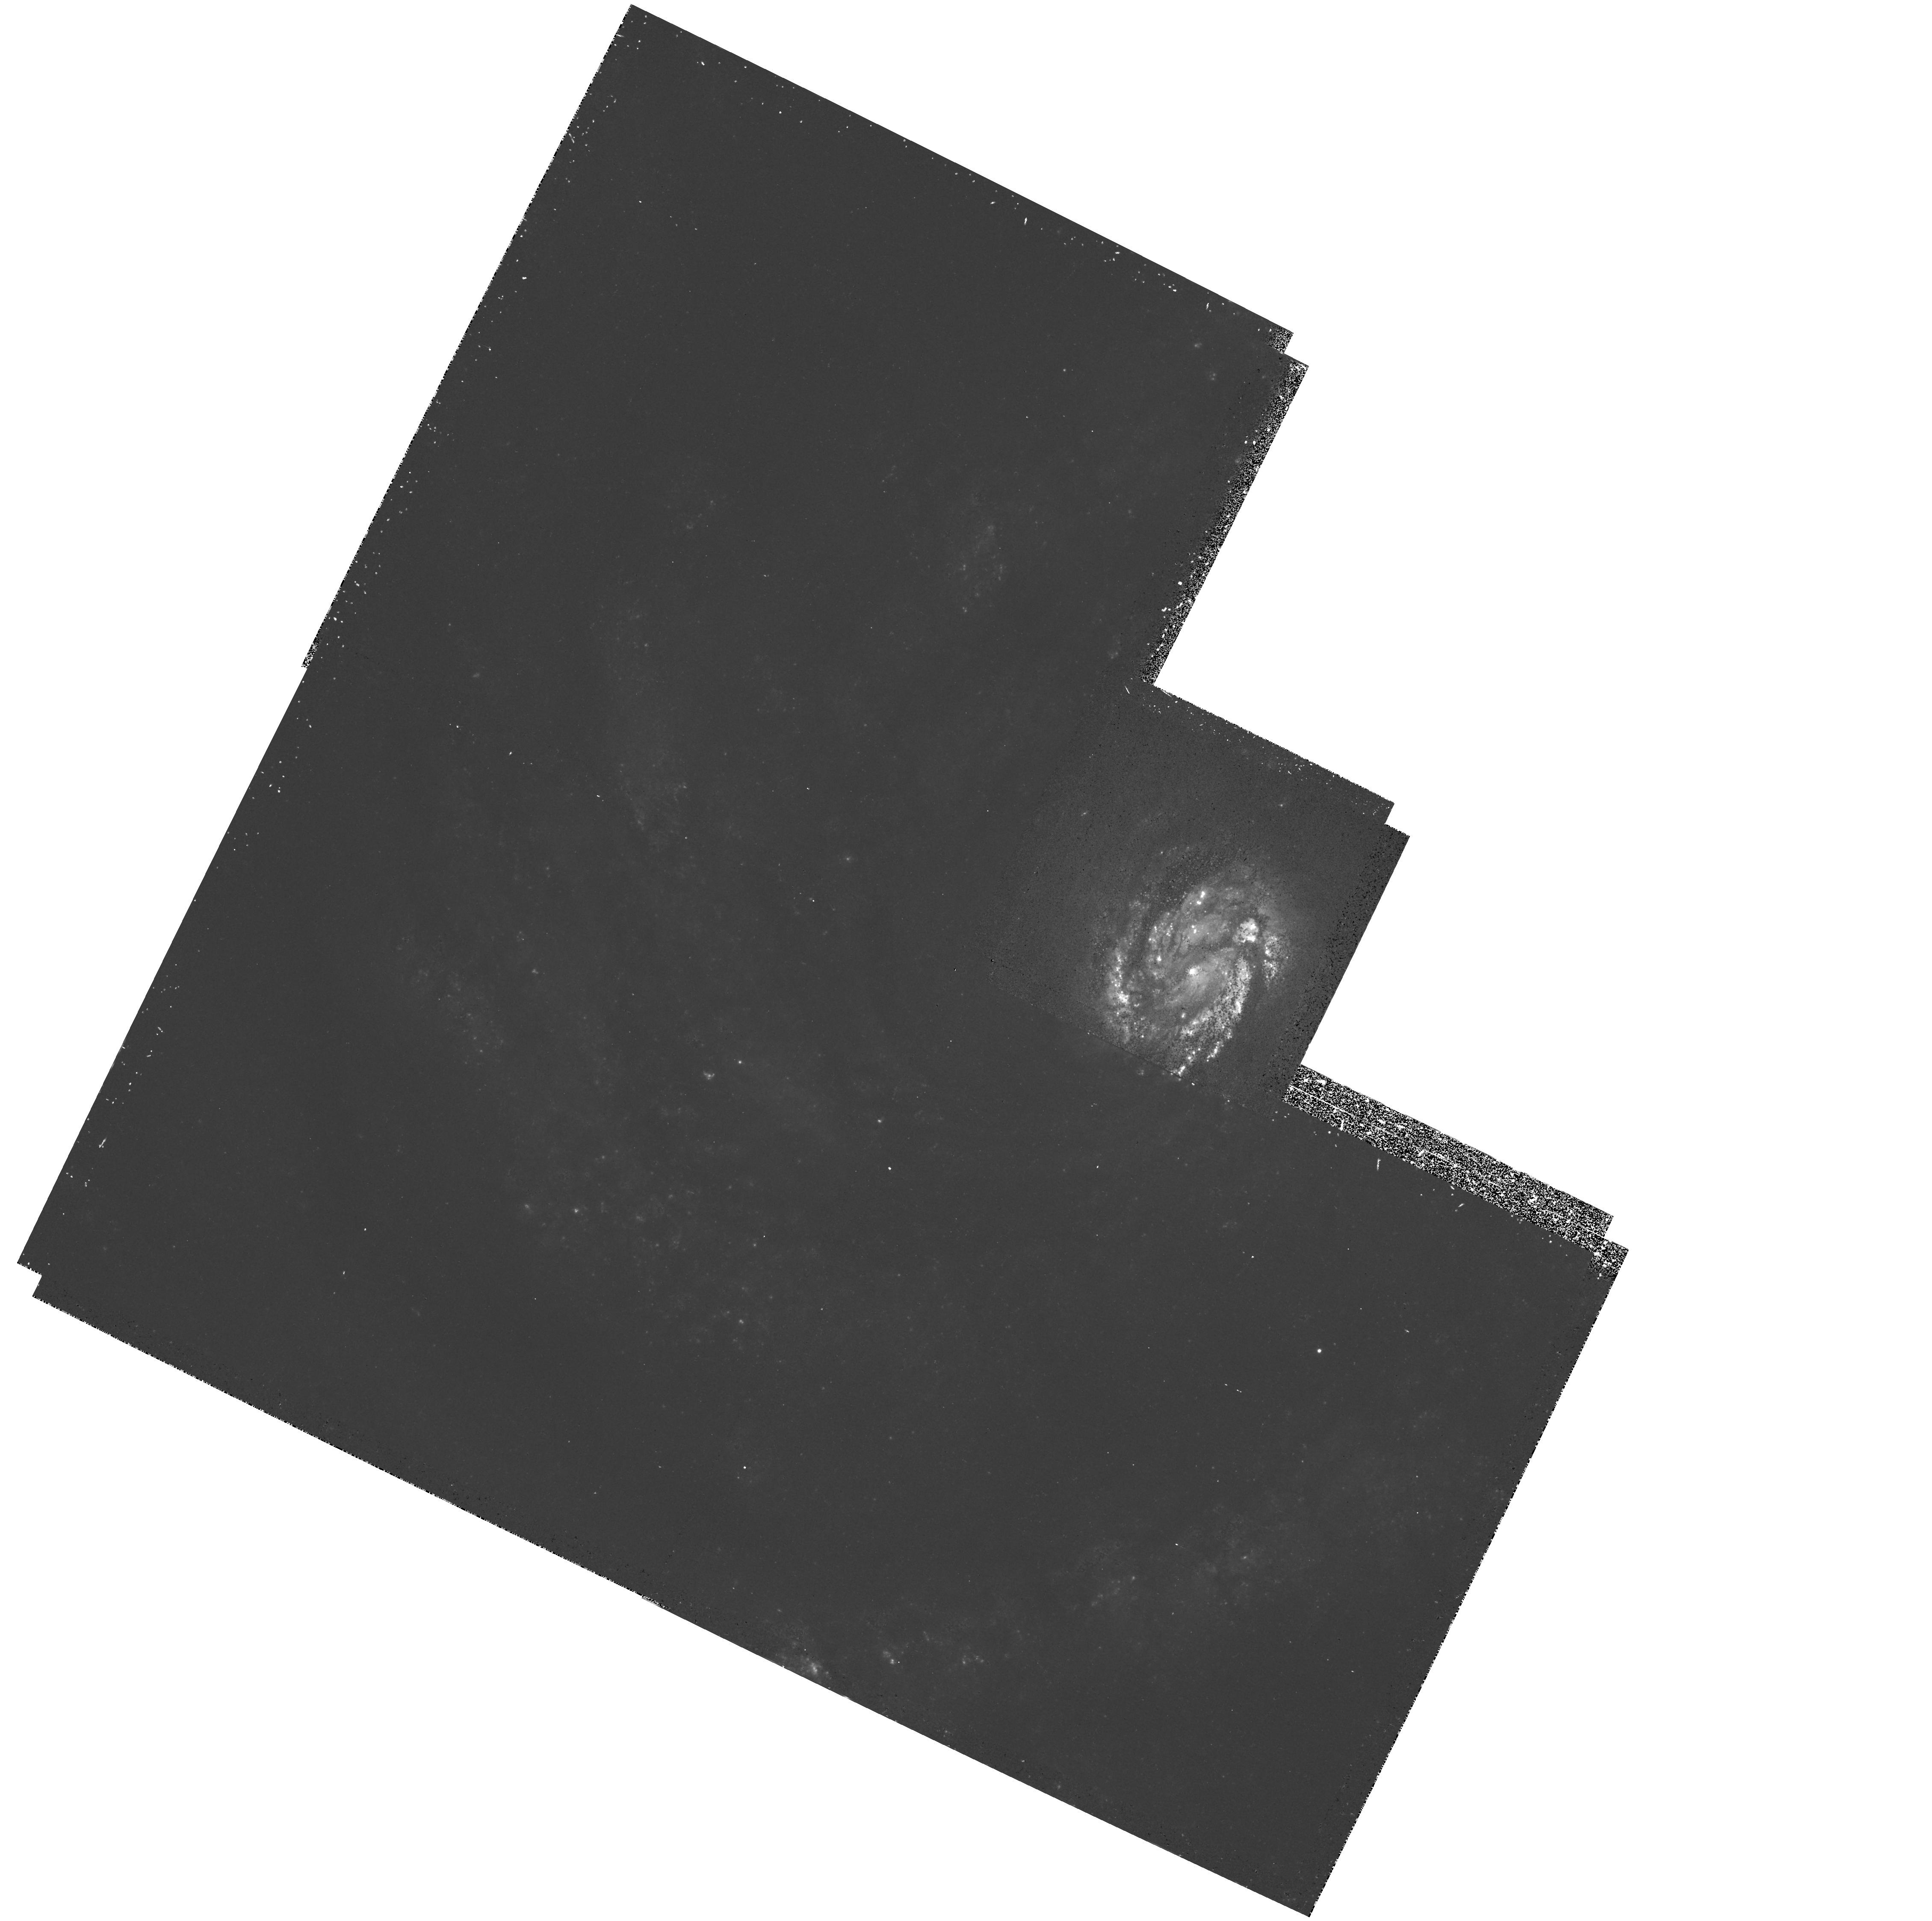
Target: NGC4321
Instrument: WFPC2/PC
Filter: F439W
Exposure: 32 min
Observation ID: hst_5195_01_wfpc2_pc_f439w_u24601

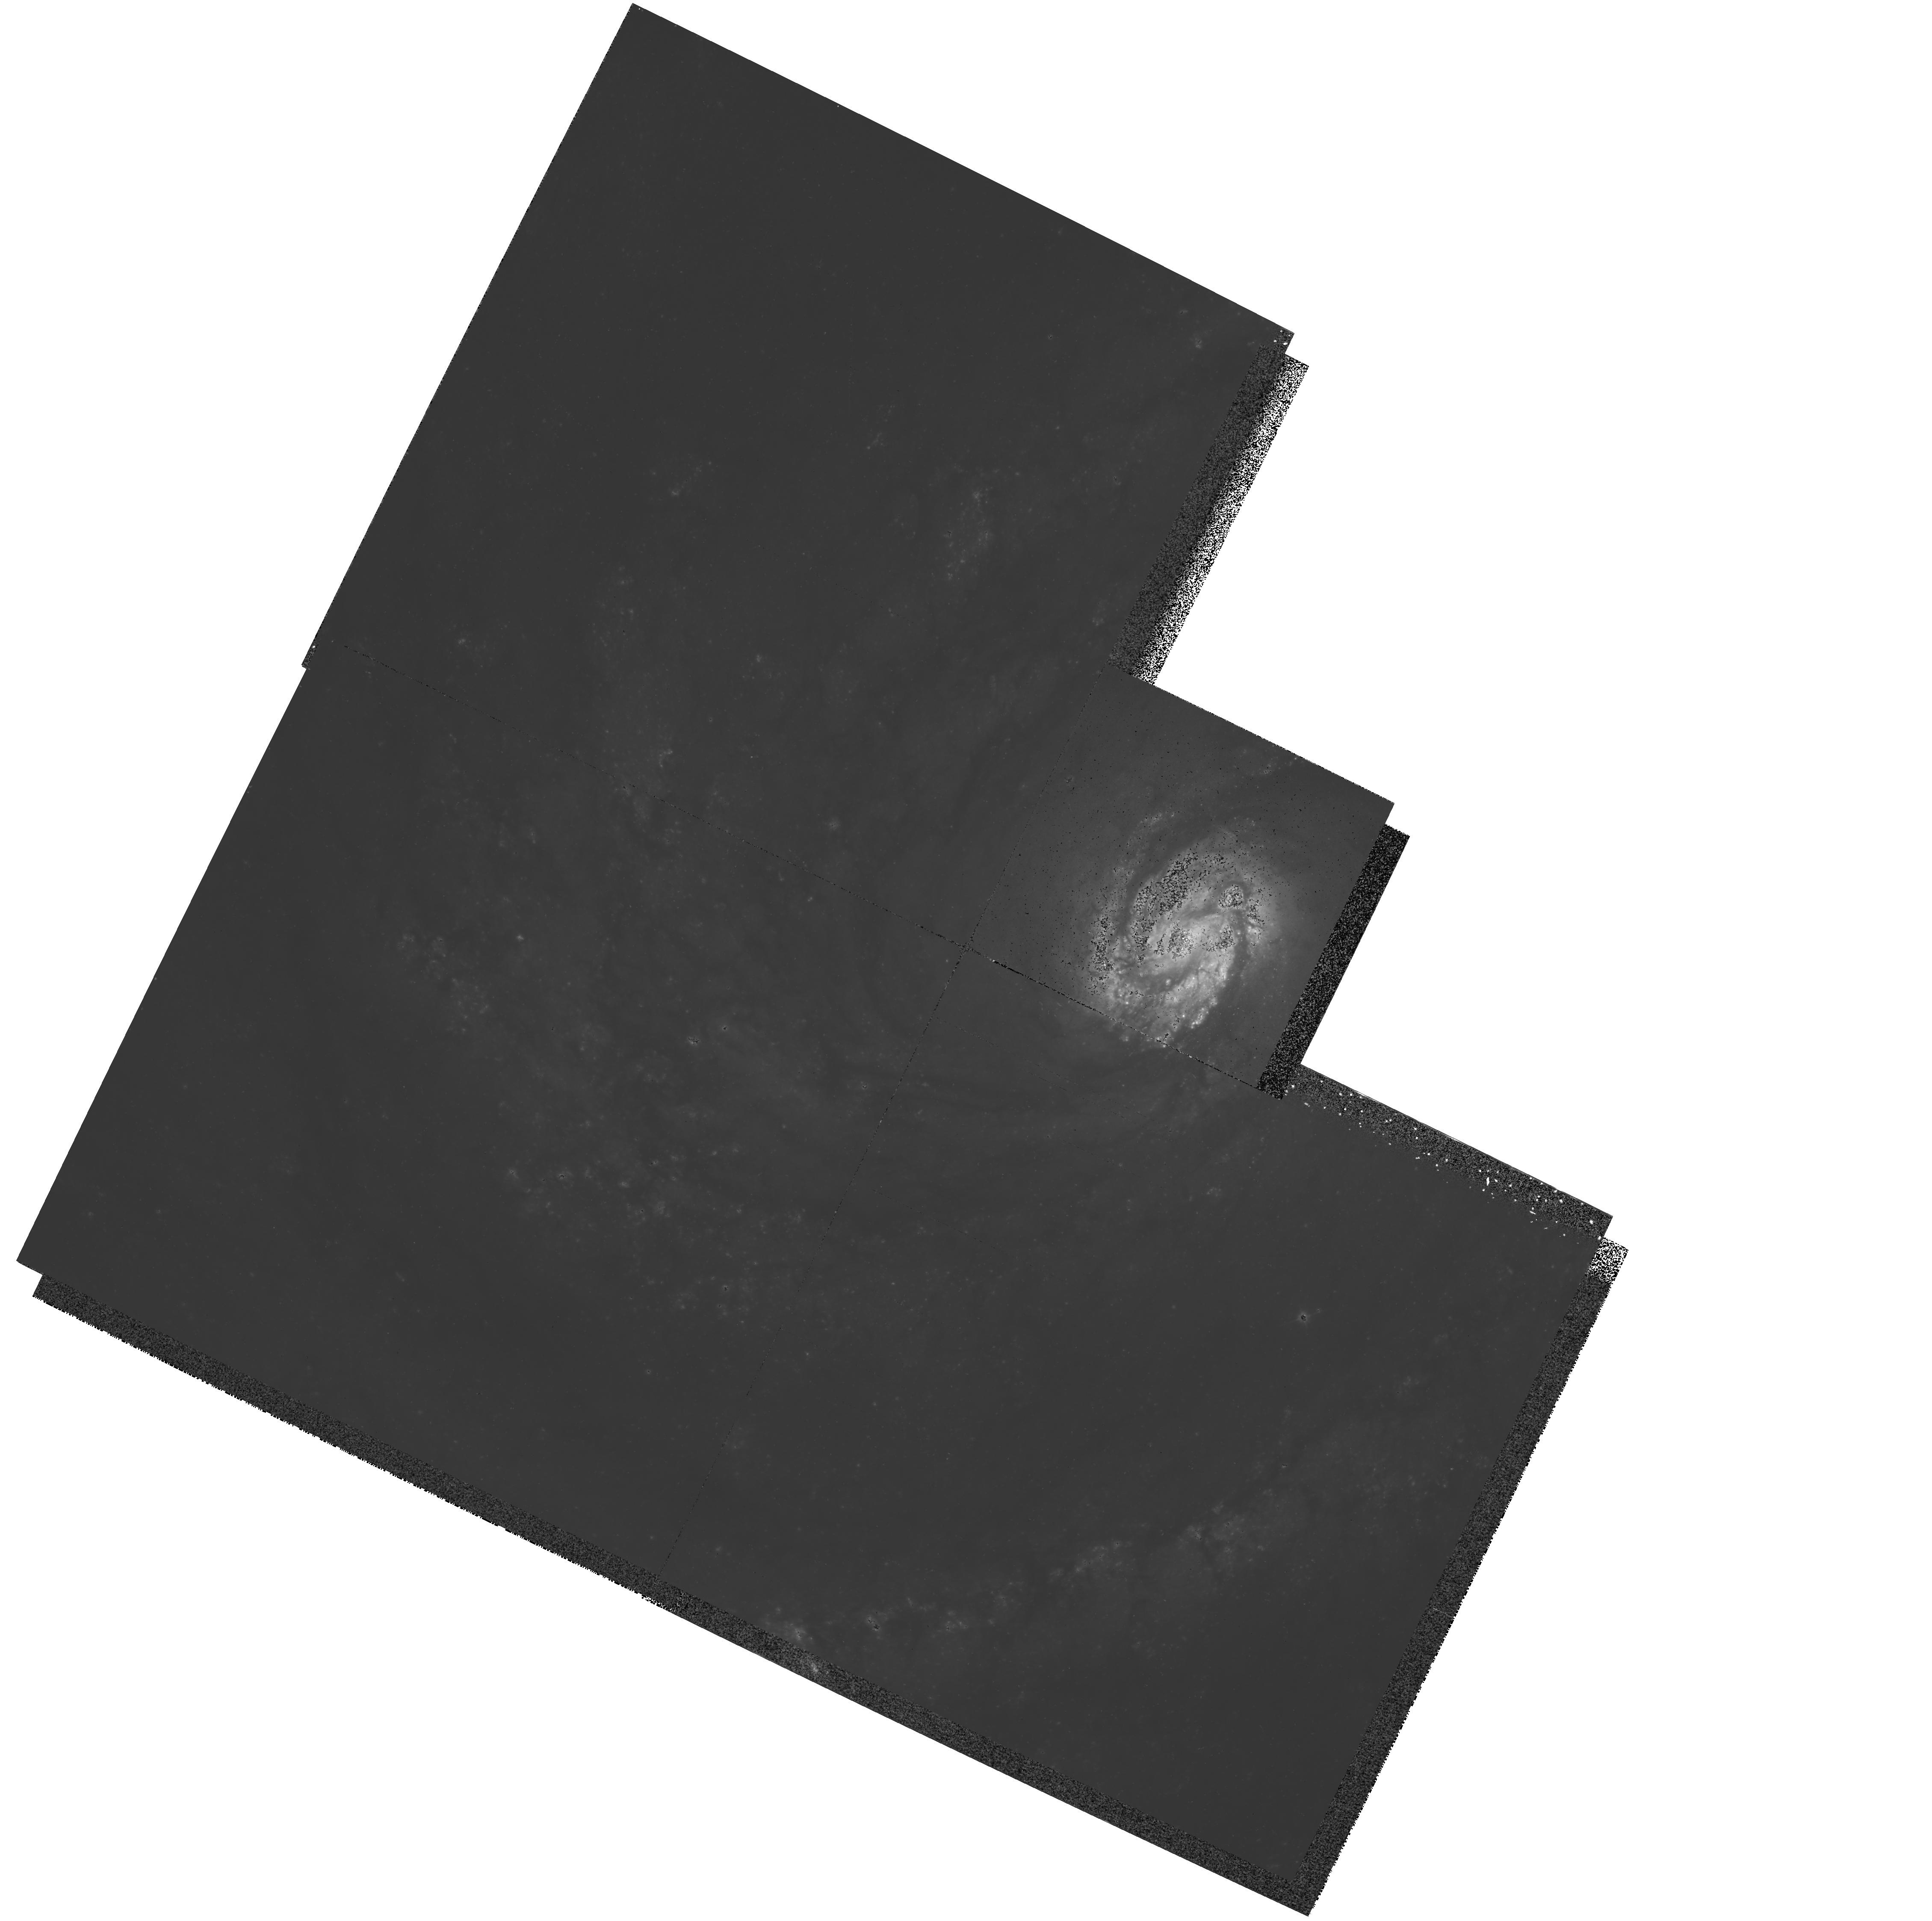
Target: NGC4321
Instrument: WFPC2/PC
Filter: F555W
Exposure: 30 min
Observation ID: hst_5195_01_wfpc2_pc_f555w_u24601

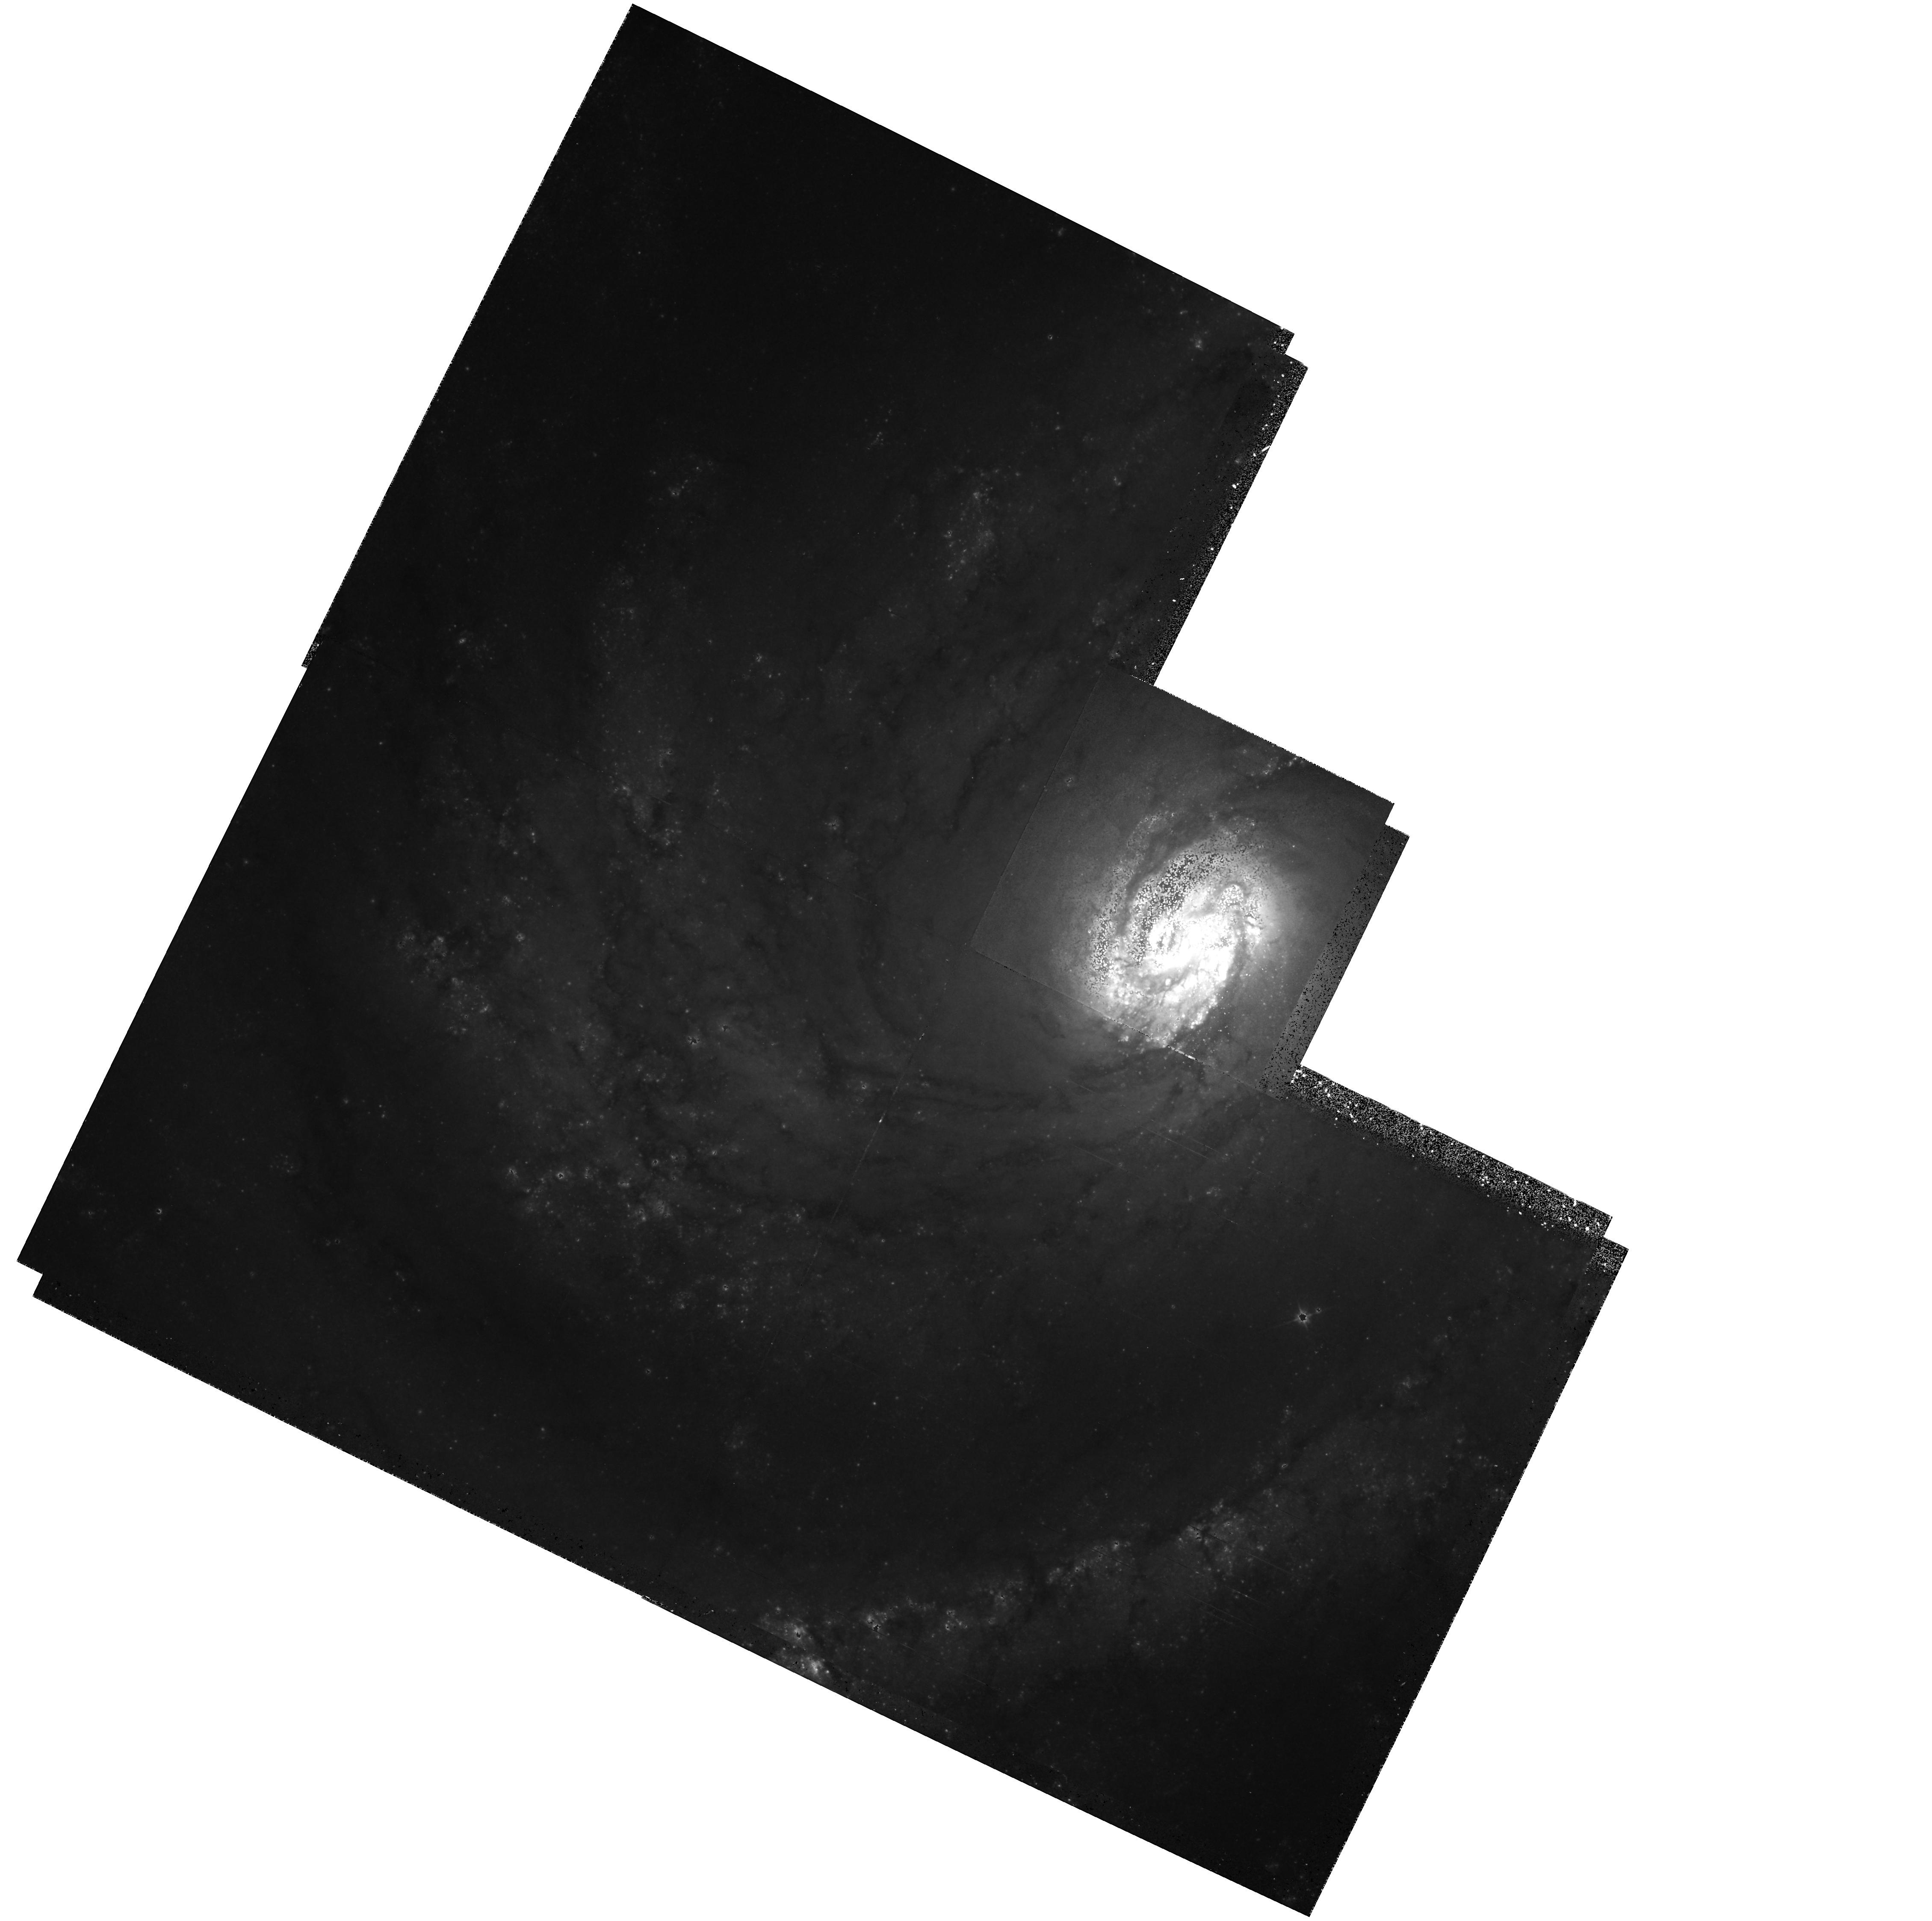
Target: NGC4321
Instrument: WFPC2/PC
Filter: F702W
Exposure: 39 min
Observation ID: hst_5195_51_wfpc2_pc_f702w_u24651

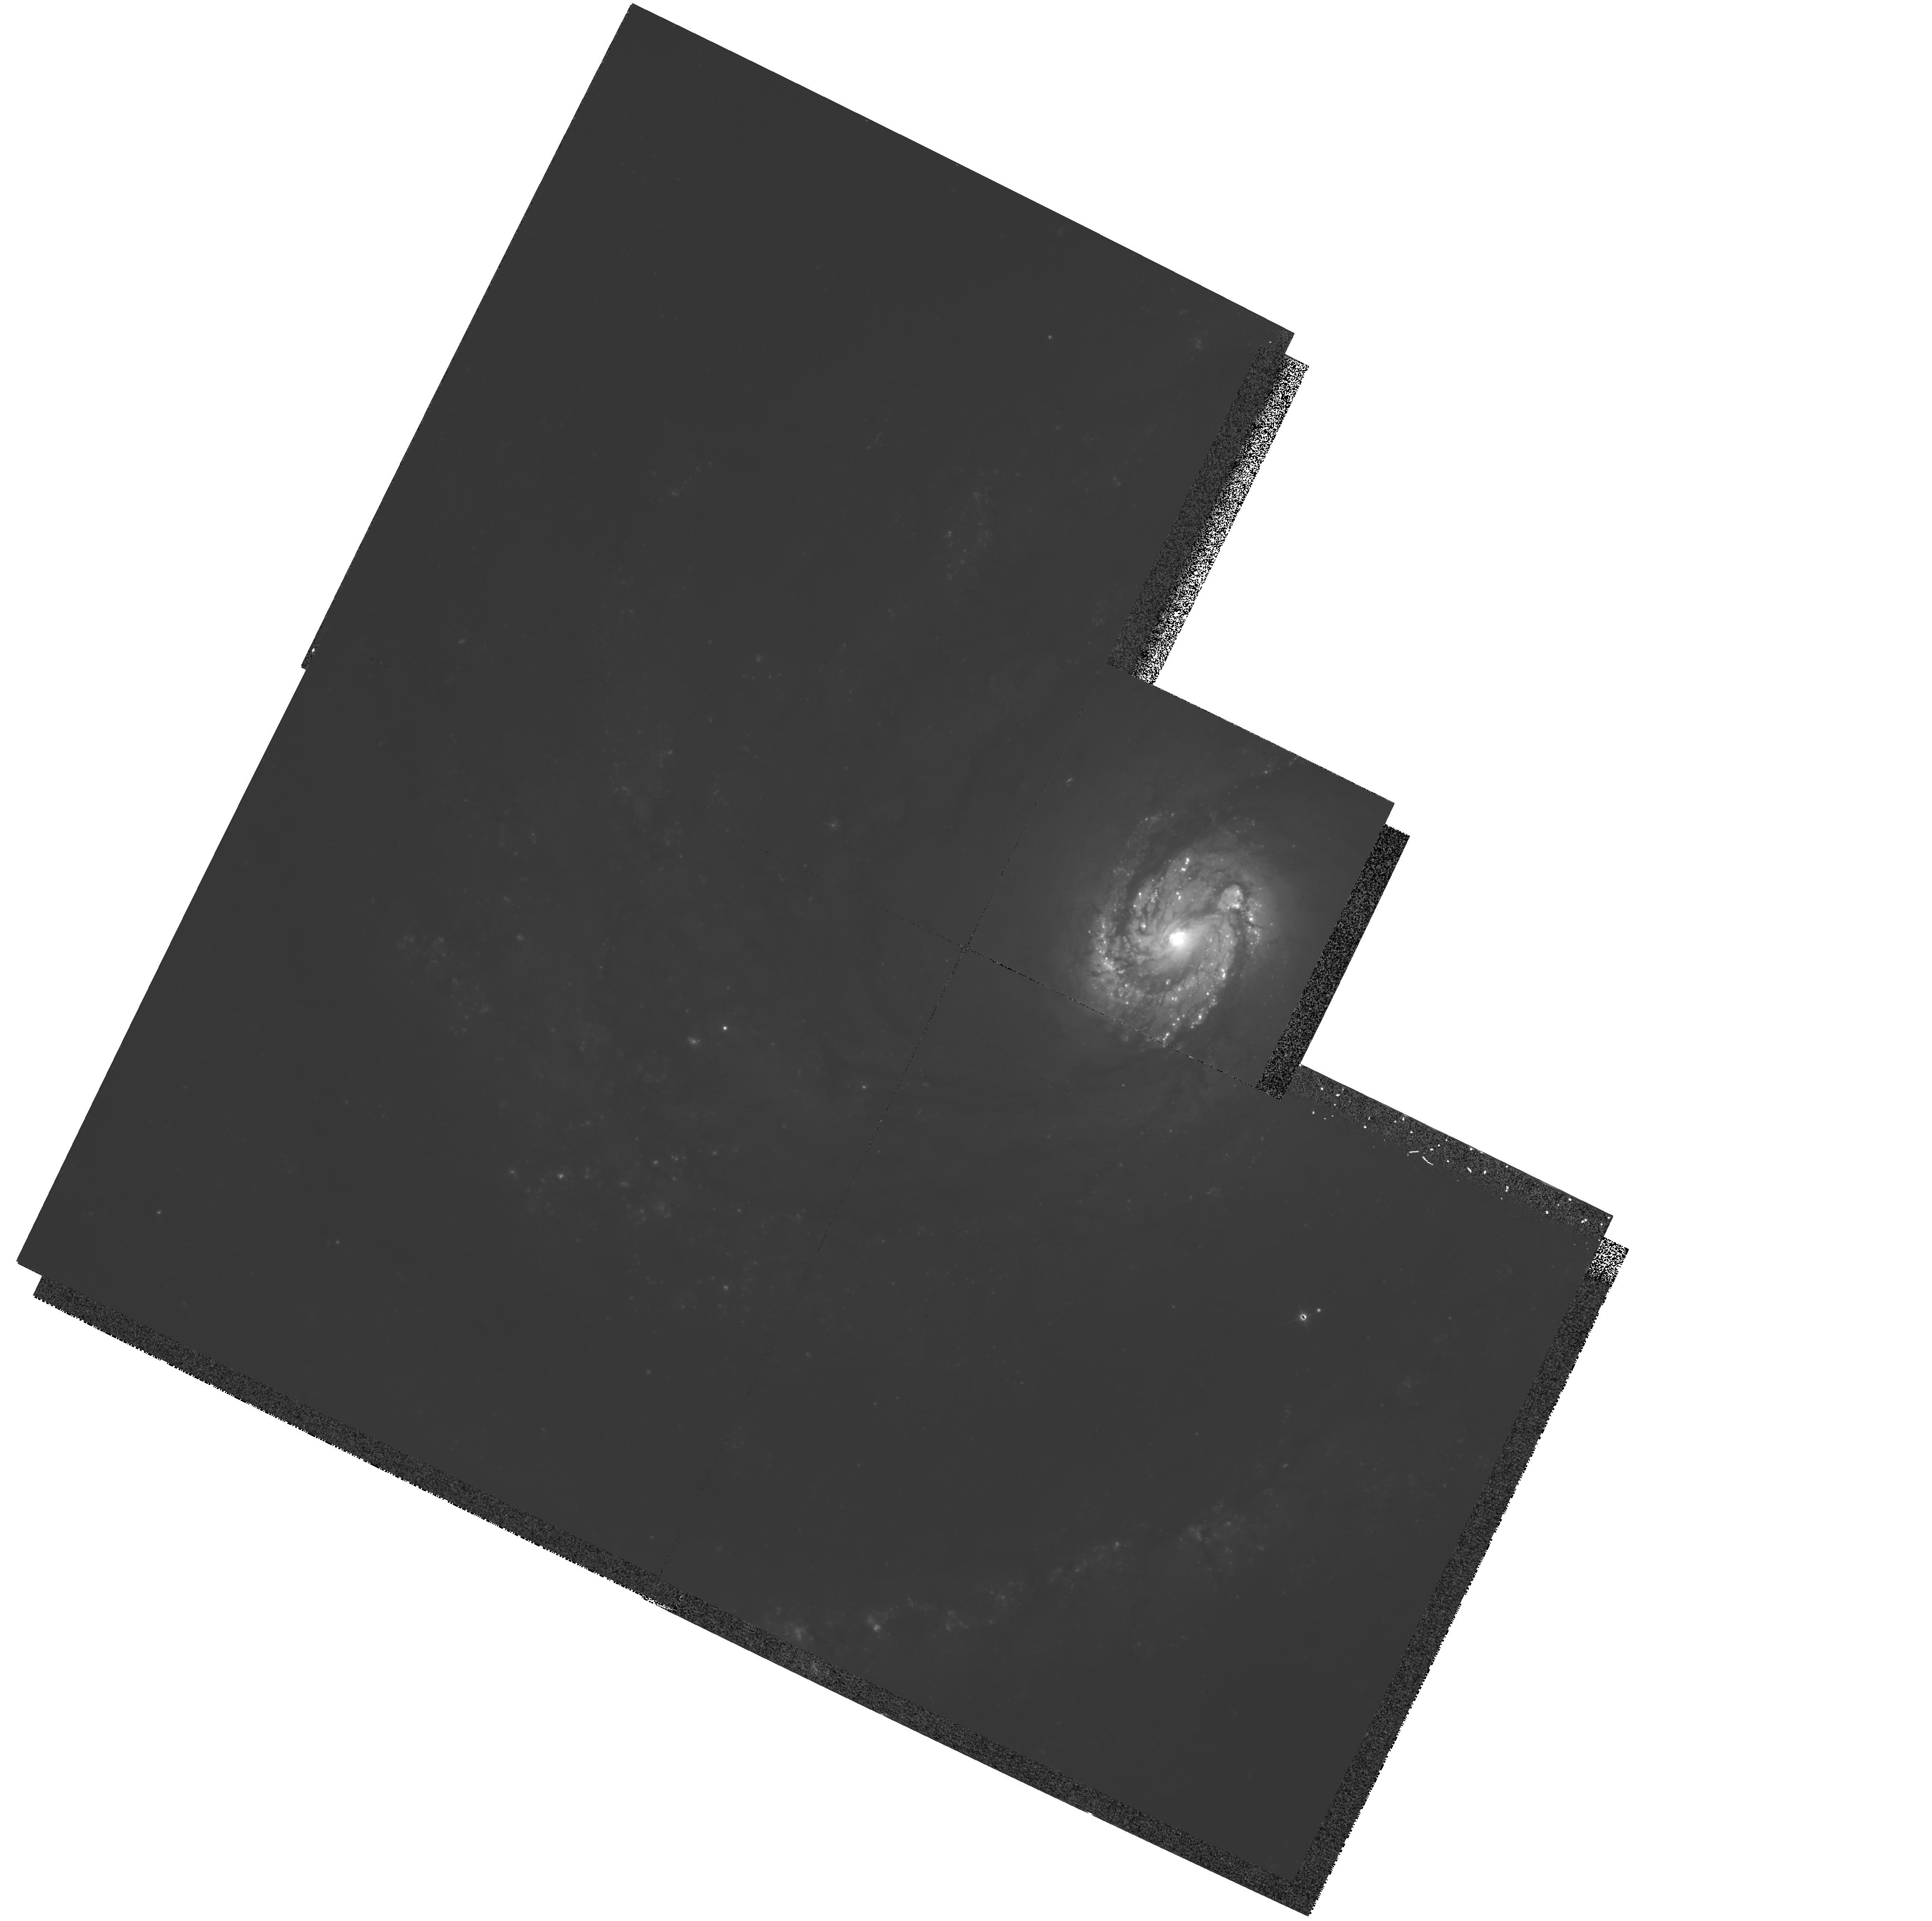
Target: NGC4321
Instrument: WFPC2/PC
Filter: F702W
Exposure: 40 min
Observation ID: hst_5195_01_wfpc2_pc_f702w_u24601

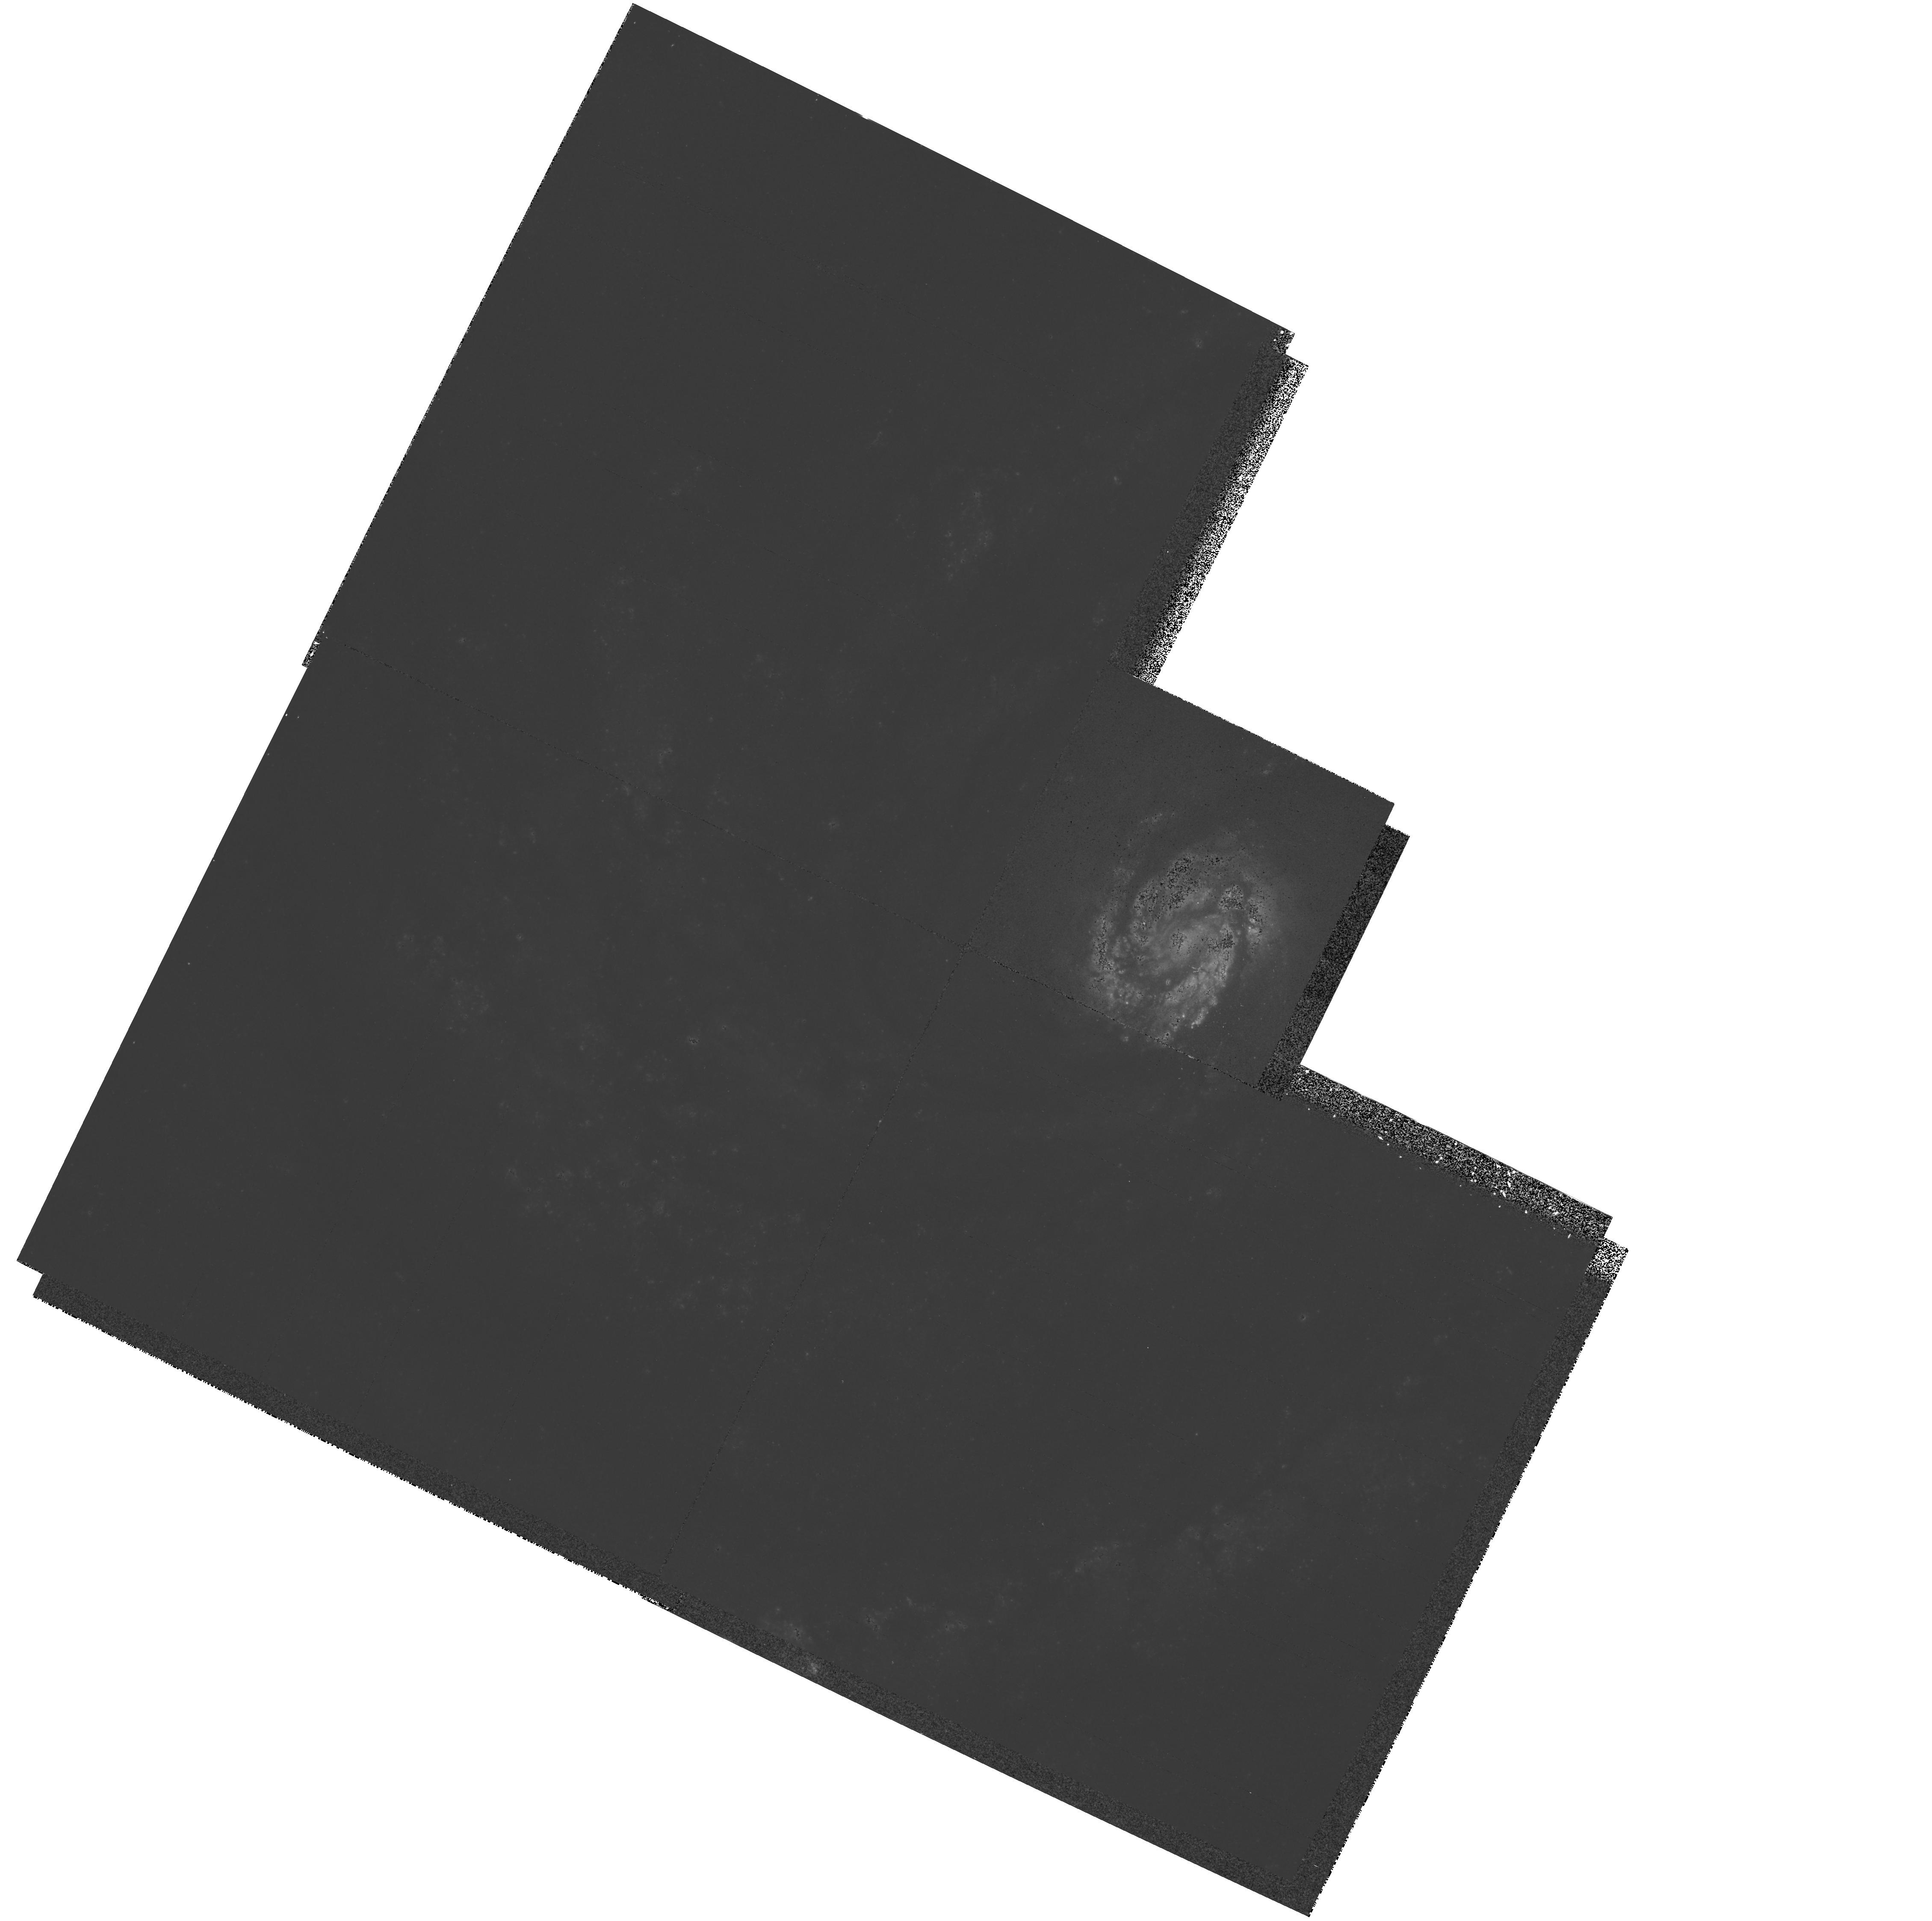
Target: NGC4321
Instrument: WFPC2/PC
Filter: F439W
Exposure: 32 min
Observation ID: hst_5195_51_wfpc2_pc_f439w_u24651

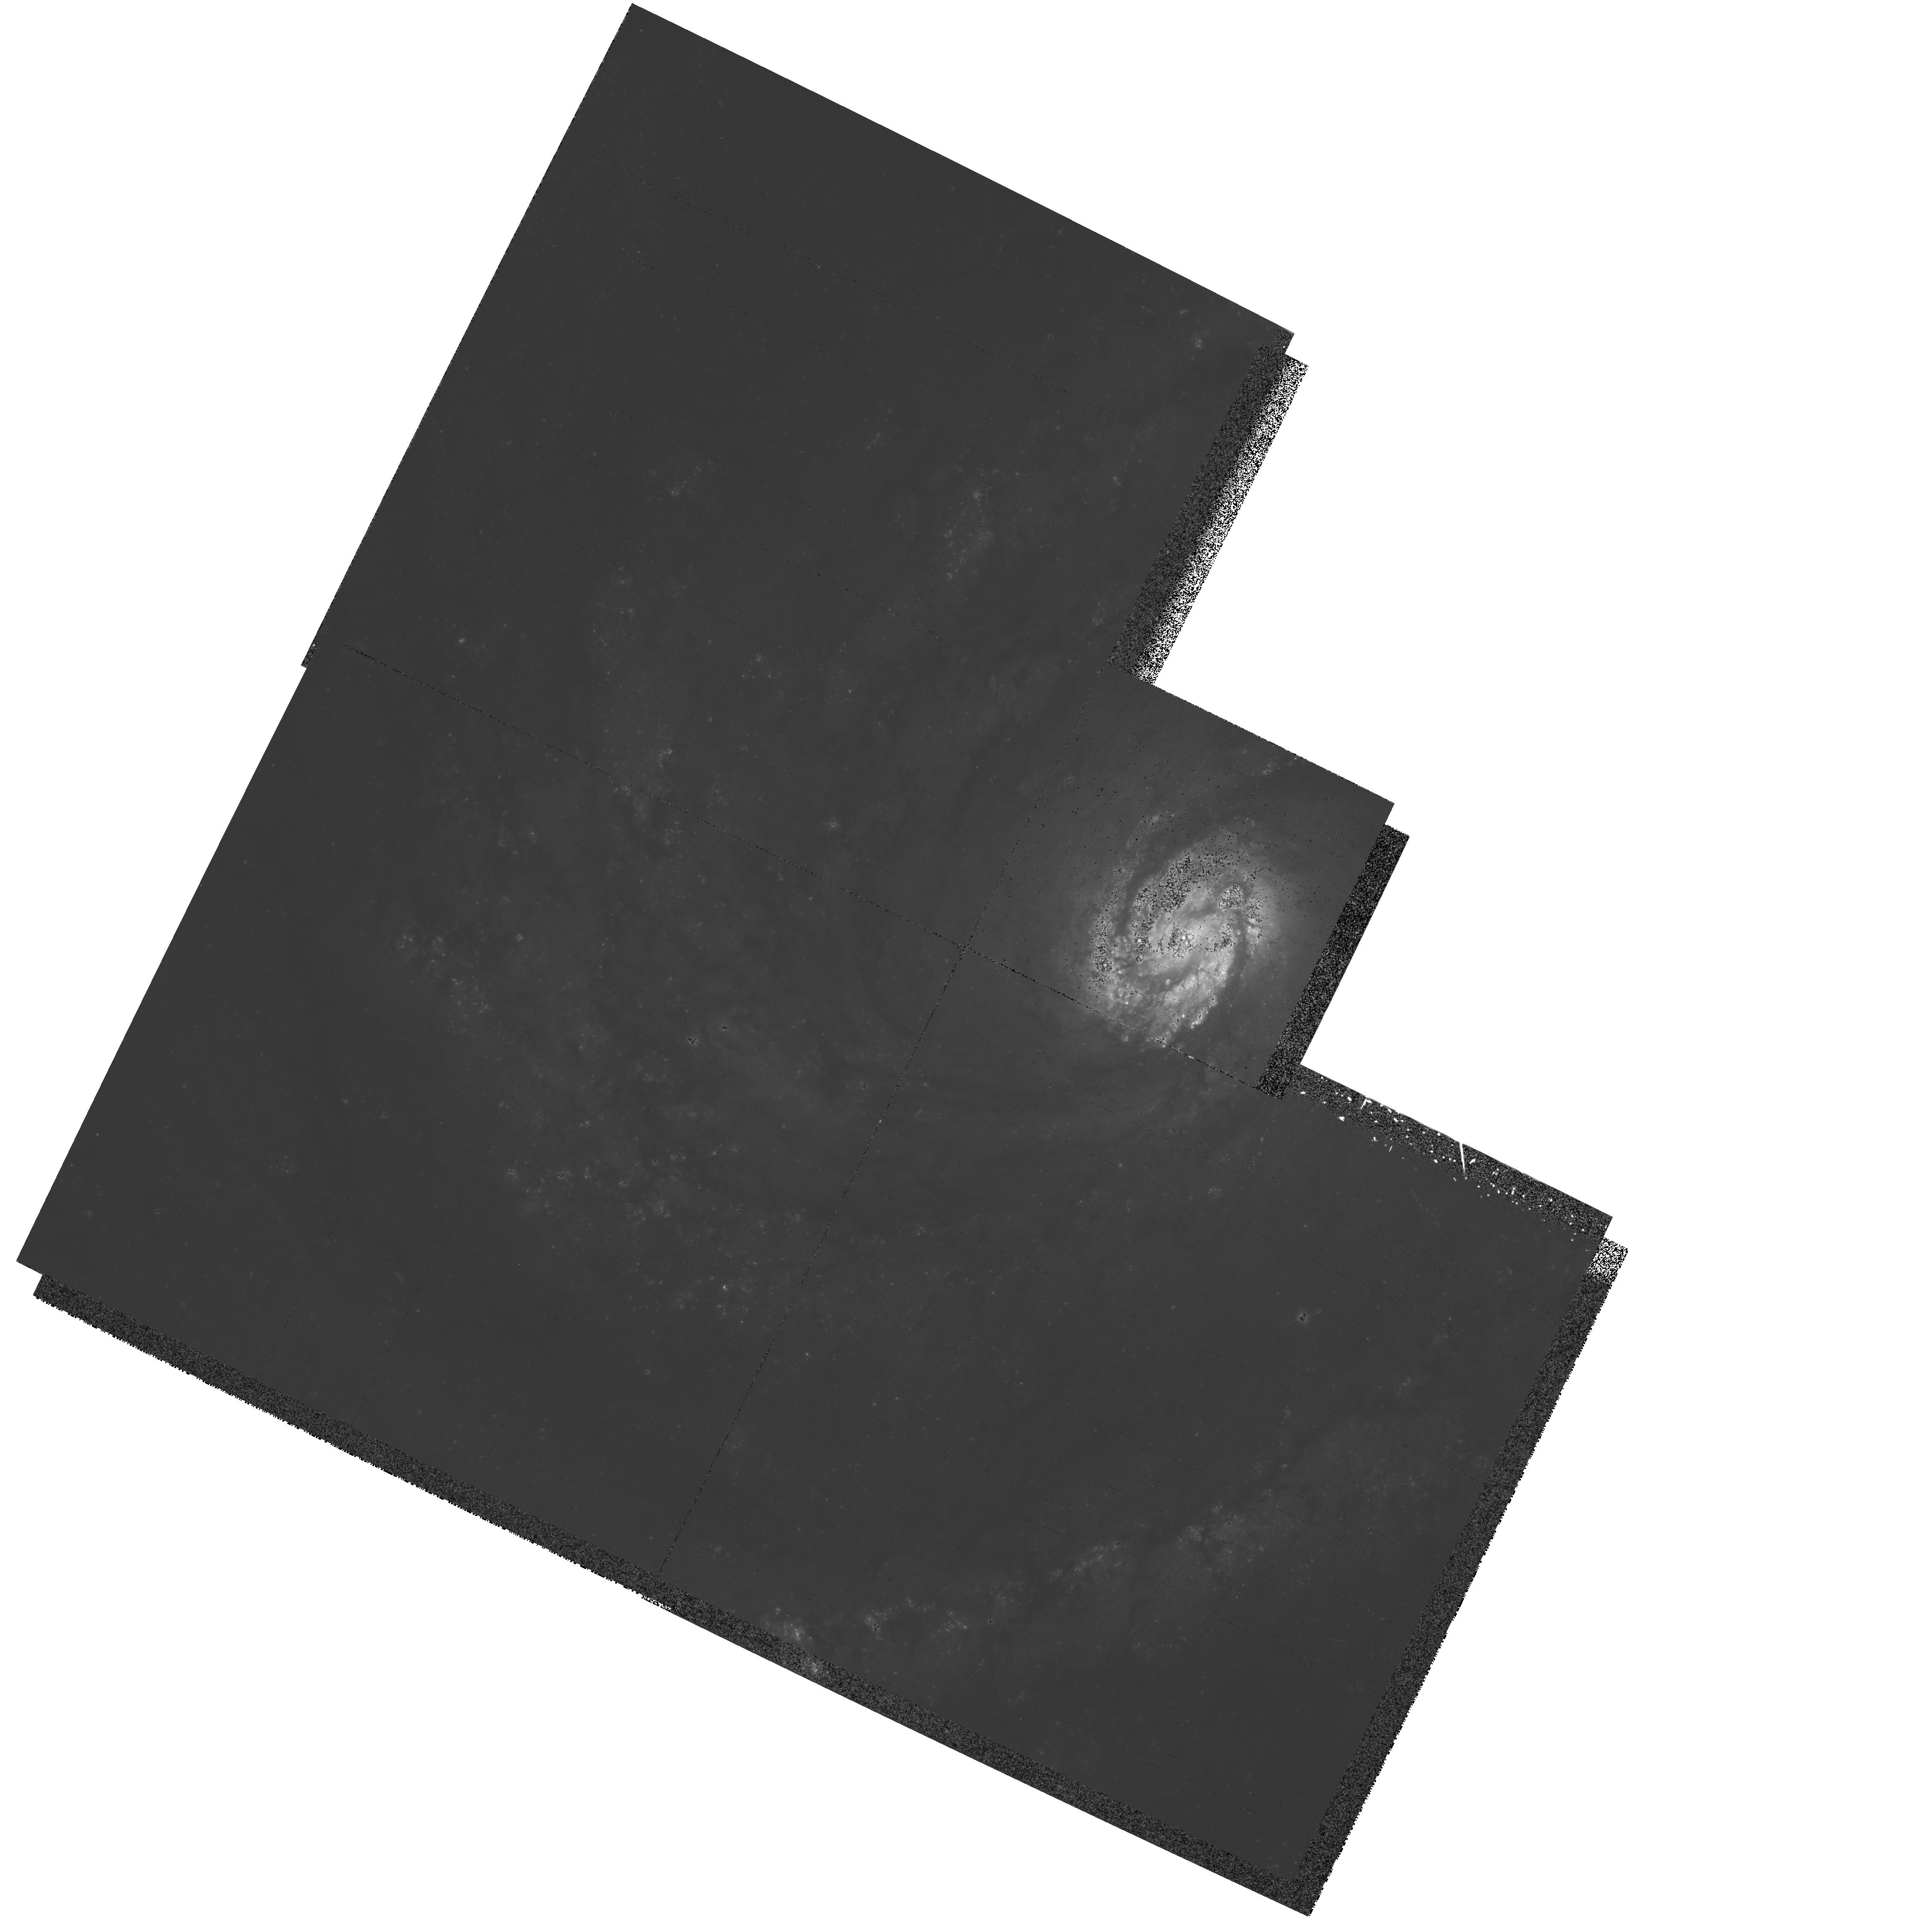
Target: NGC4321
Instrument: WFPC2/PC
Filter: F555W
Exposure: 28 min
Observation ID: hst_5195_51_wfpc2_pc_f555w_u24651

EARLY RELEASE OBSERVATIONS OF A VIRGO SPIRAL (PI: Sparks, William B.)

A major goal of the Hubble Telescope is to resolve individual stars in galaxies in the Virgo Cluster. This information is critical to an improved extragalactic distance scale, and thus determination of the Hubble constant, as well as to an enhanced understanding of the structures and evolution of galaxies. We propose to demonstrate the recovery of this capability with WFPC2 by imaging M100 (NGC 4321), a grand design, two-arm spiral in the Virgo cluster. M100 not only will offer us a spectacular close-up of the resolved stellar components across the arms of a large spiral galaxy of the type used to find distances via the Tully-Fisher method, but also affords us a chance to probe the poorly